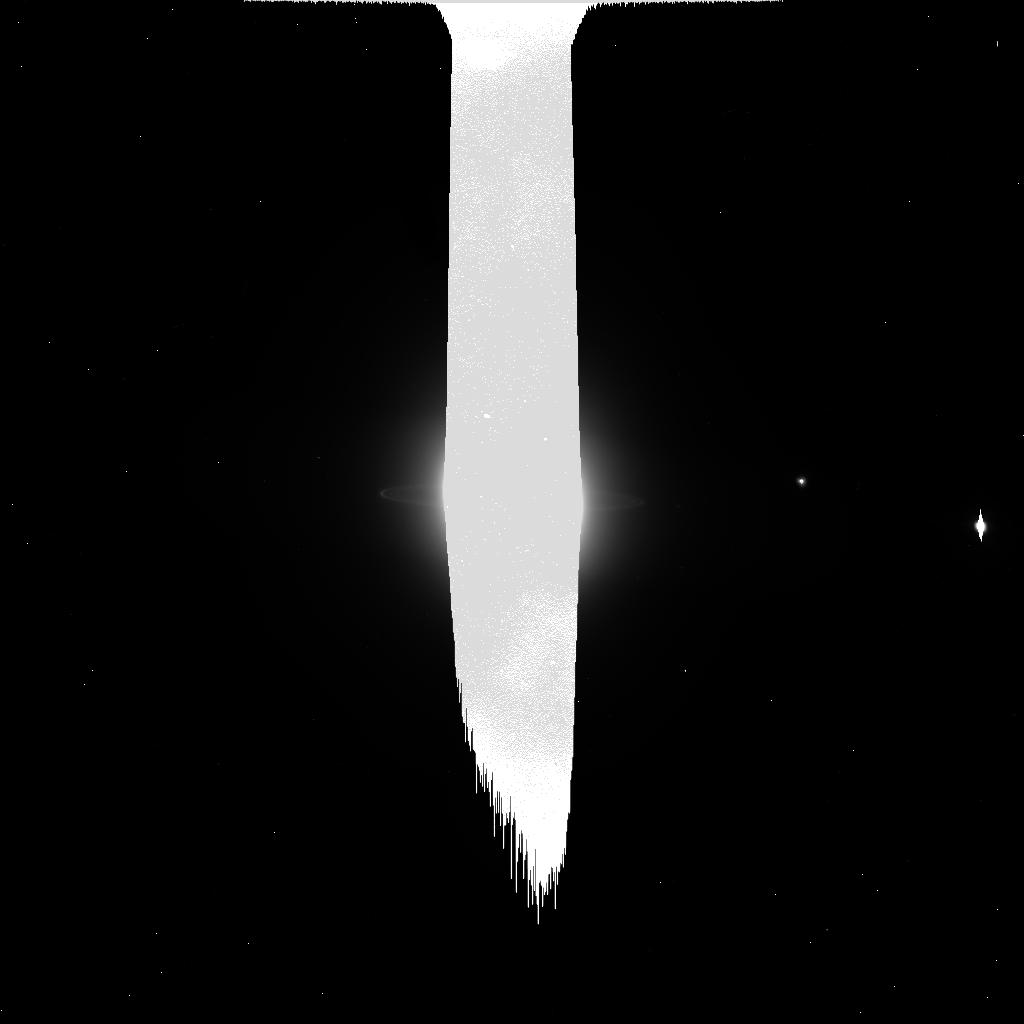
Target: URANUS-NO-MOONS-NEARBY. Instrument: ACS/HRC. Filter: CLEAR1S. Exposure: 4 min. Observation ID: j9ng45fwq

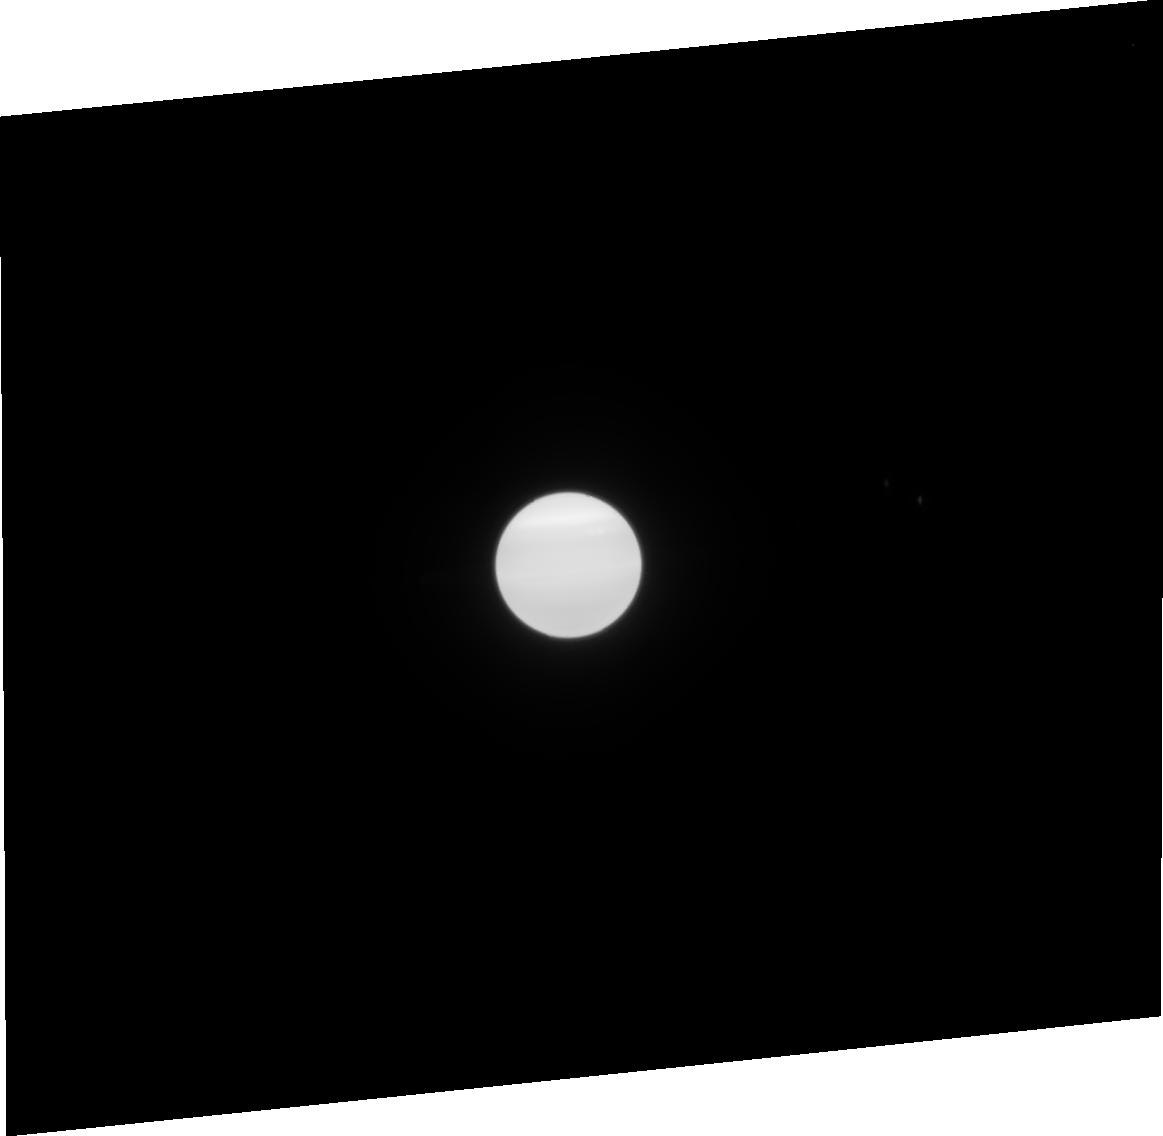
Target: URANUS-WITH-MAB. Instrument: ACS/HRC. Filter: F814W. Exposure: 2 min. Observation ID: j9ng41030

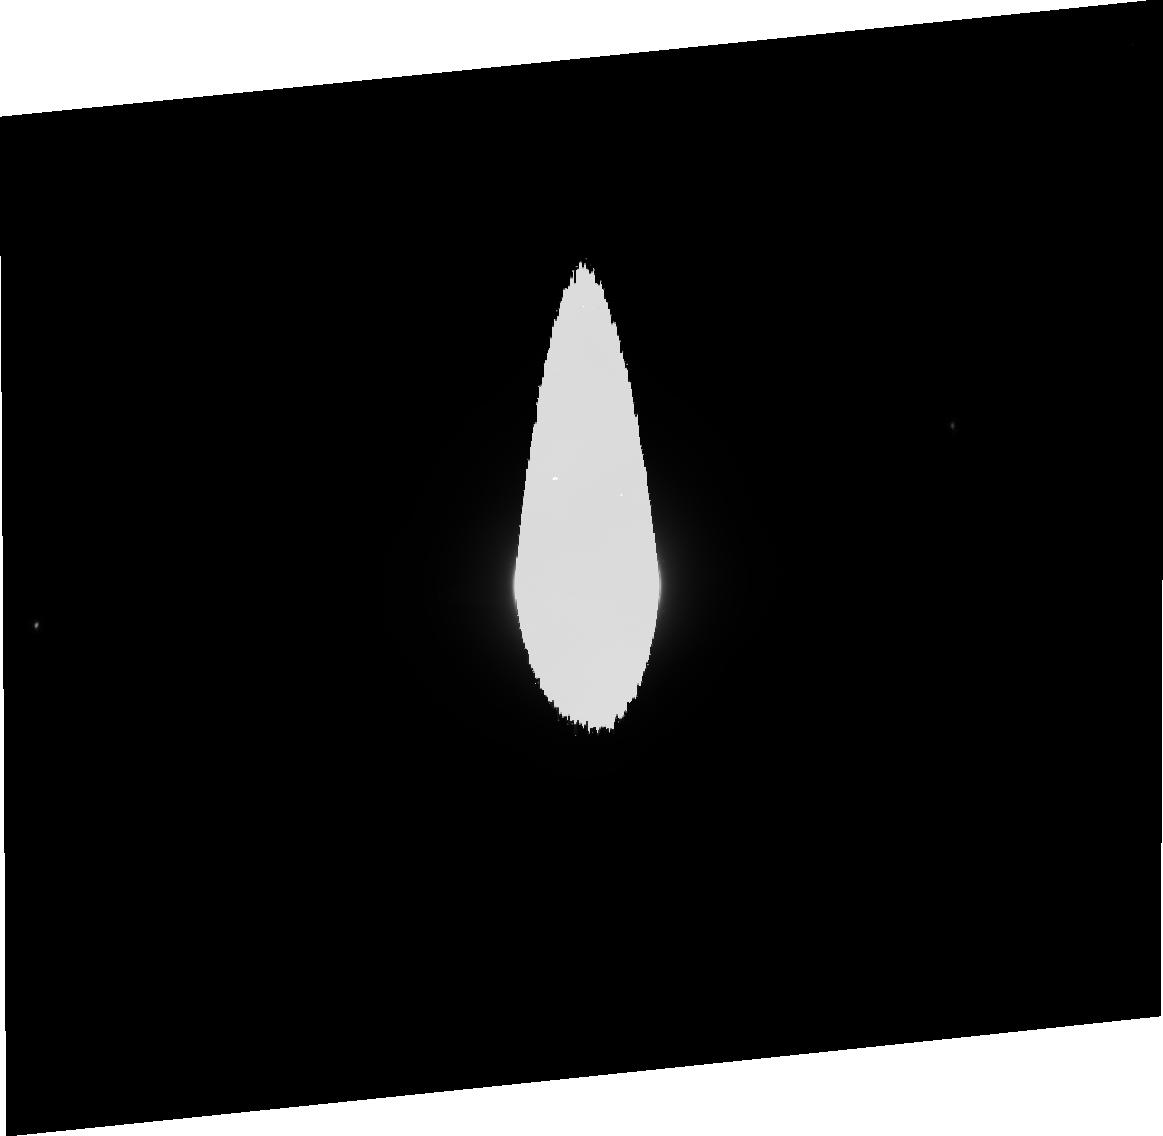
Target: URANUS-WITH-MAB. Instrument: ACS/HRC. Filter: F475W. Exposure: 4 min. Observation ID: j9ng42010

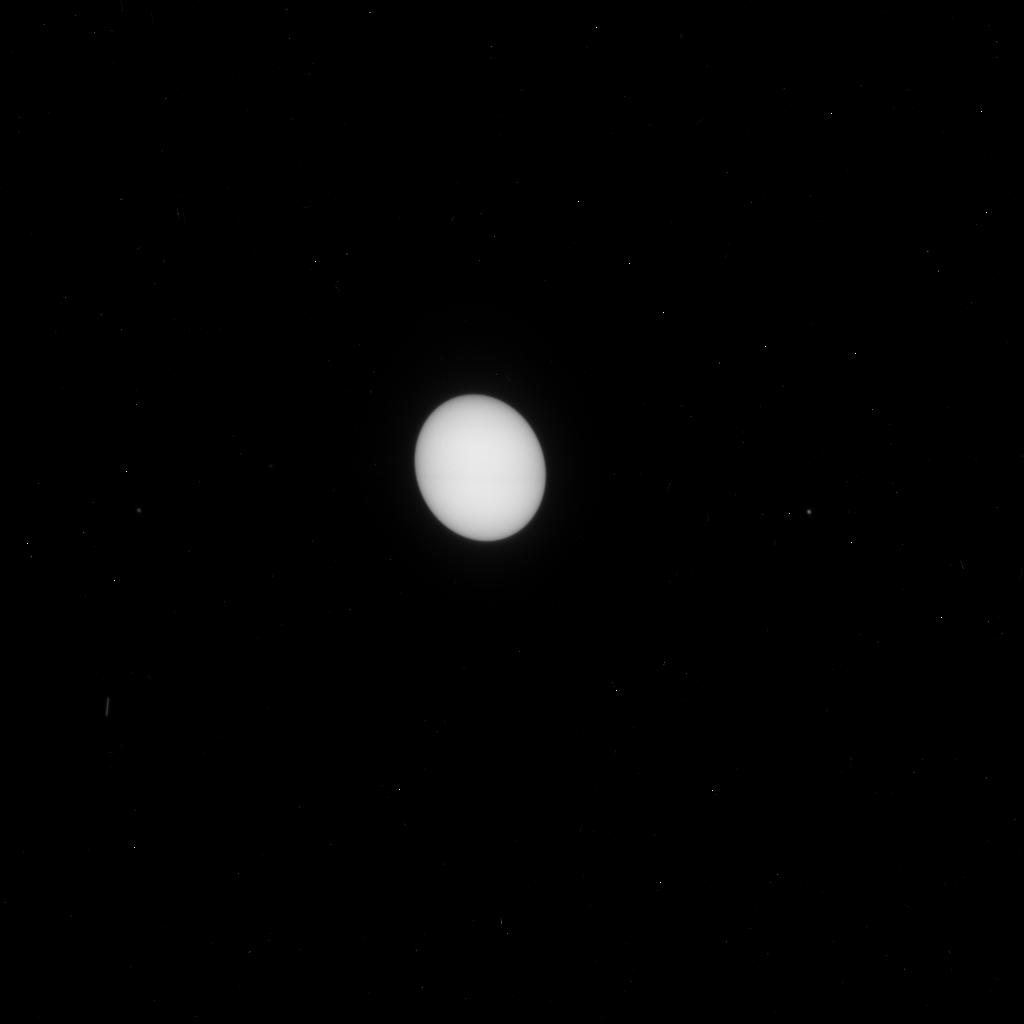
Target: URANUS-NO-MOONS-NEARBY. Instrument: ACS/HRC. Filter: F330W. Exposure: 4 min. Observation ID: j9ng43knq

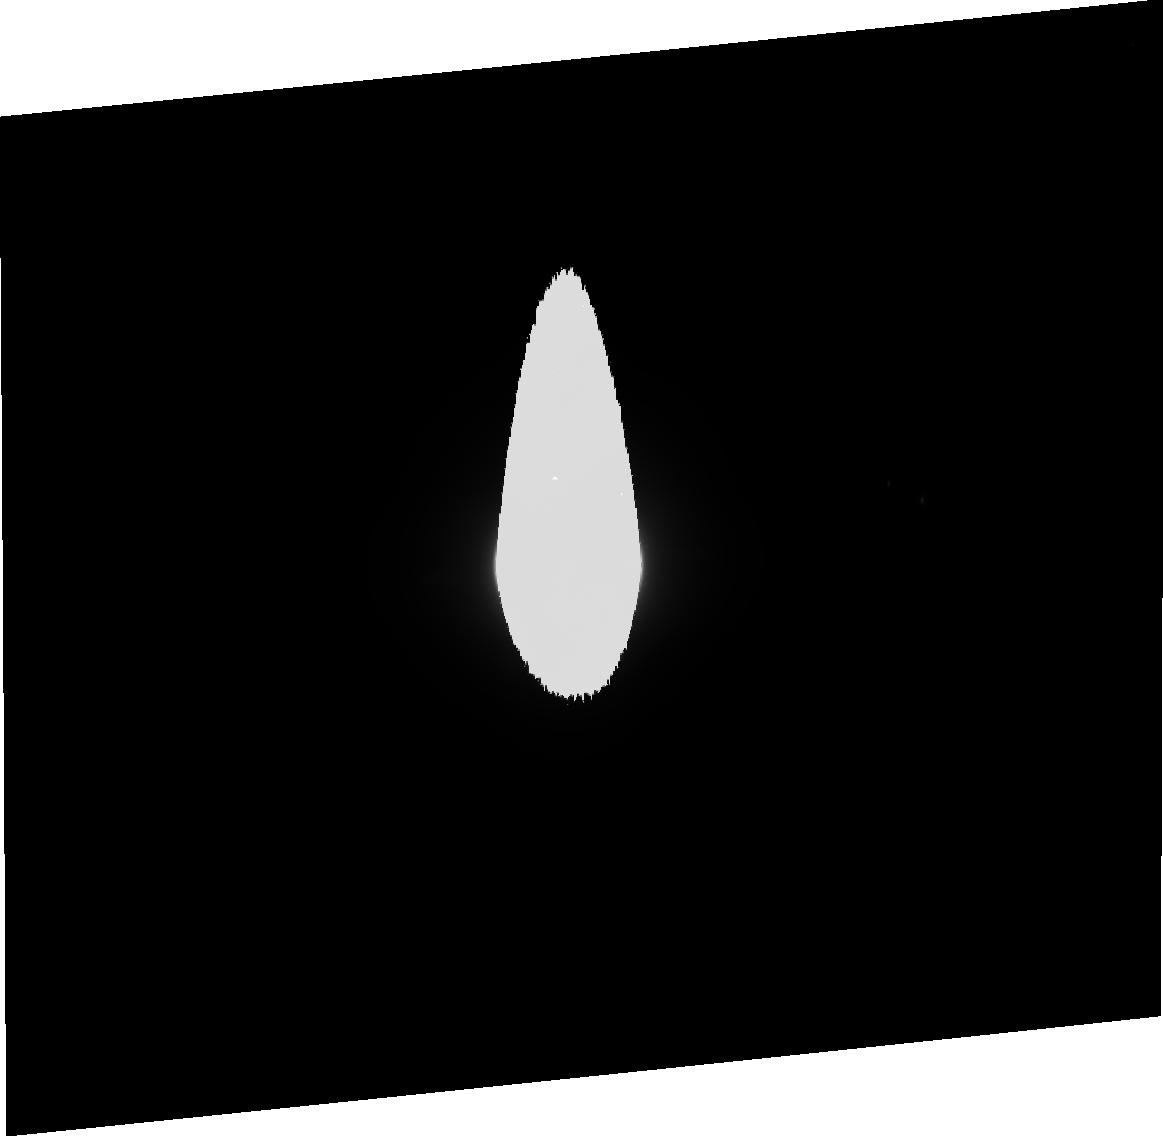
Target: URANUS-WITH-MAB. Instrument: ACS/HRC. Filter: F606W. Exposure: 3 min. Observation ID: j9ng41020

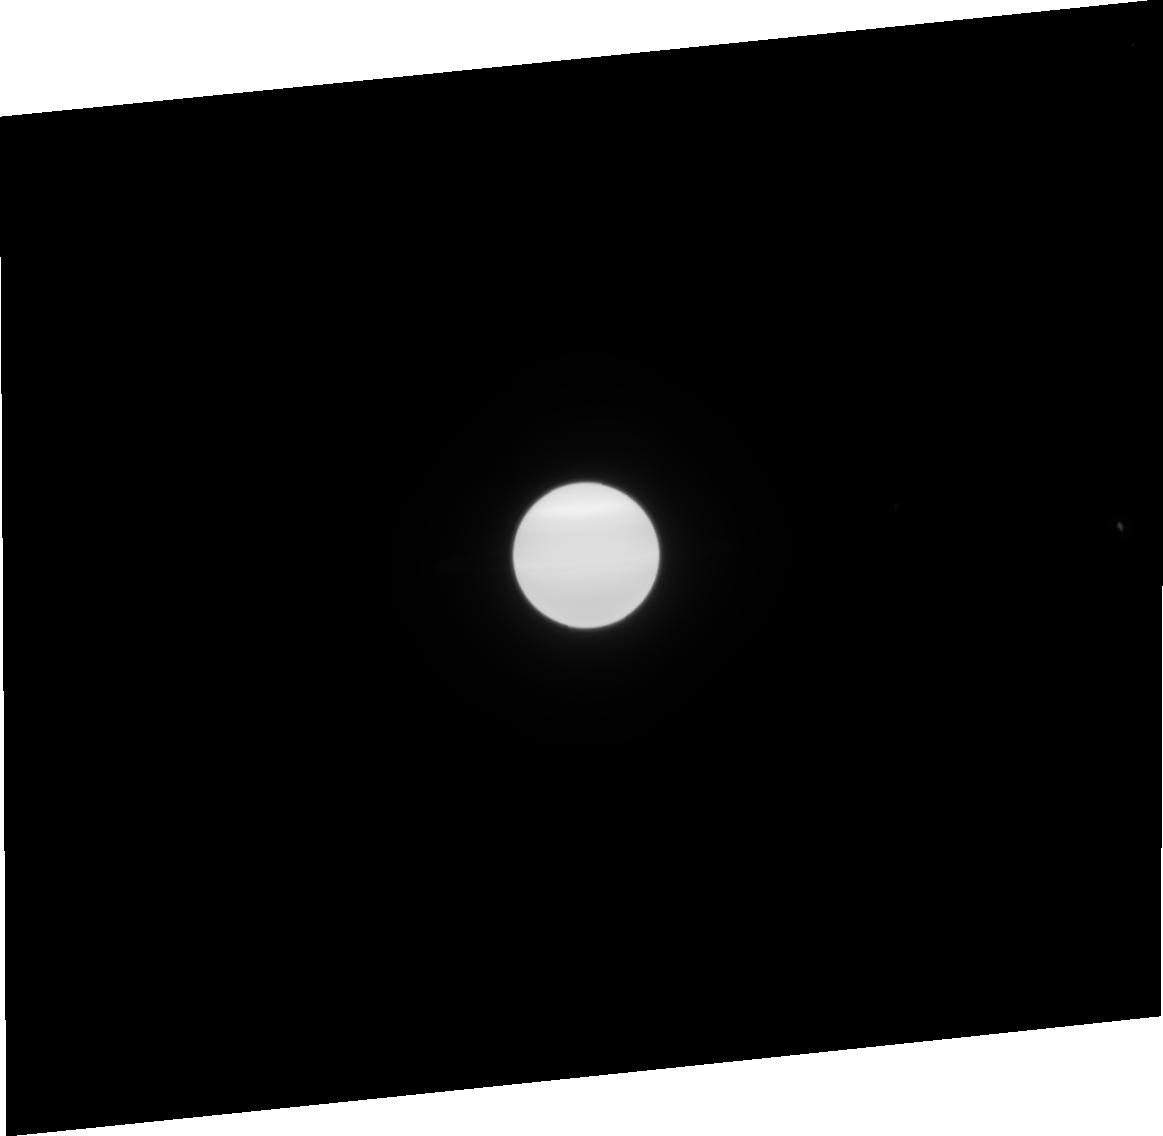
Target: URANUS-NO-MOONS-NEARBY. Instrument: ACS/HRC. Filter: F814W. Exposure: 2 min. Observation ID: j9ng45030

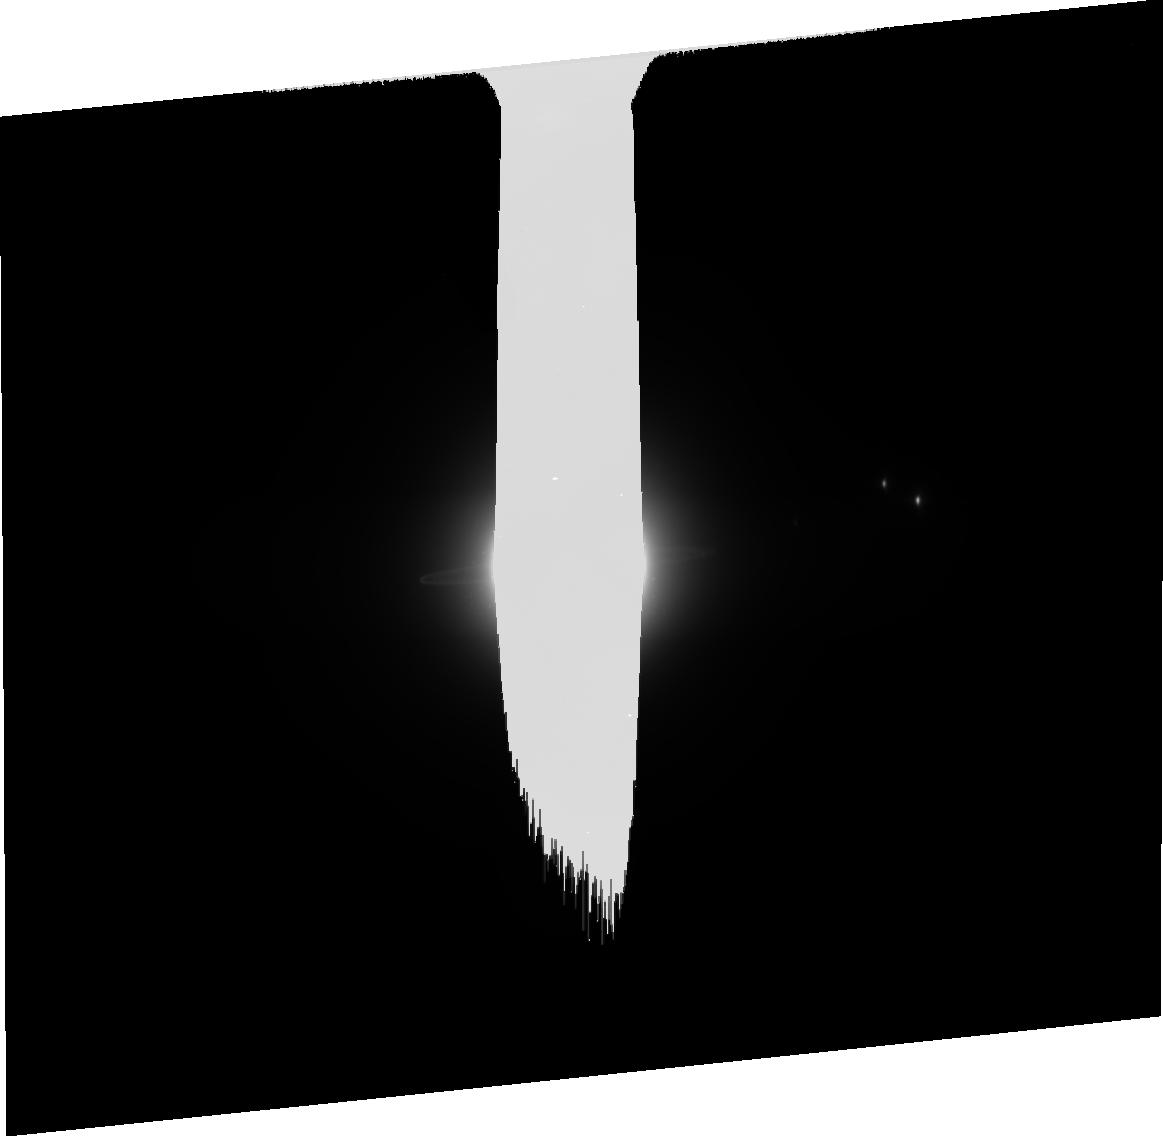
Target: URANUS-WITH-MAB. Instrument: ACS/HRC. Filter: CLEAR1S. Exposure: 8 min. Observation ID: j9ng41040

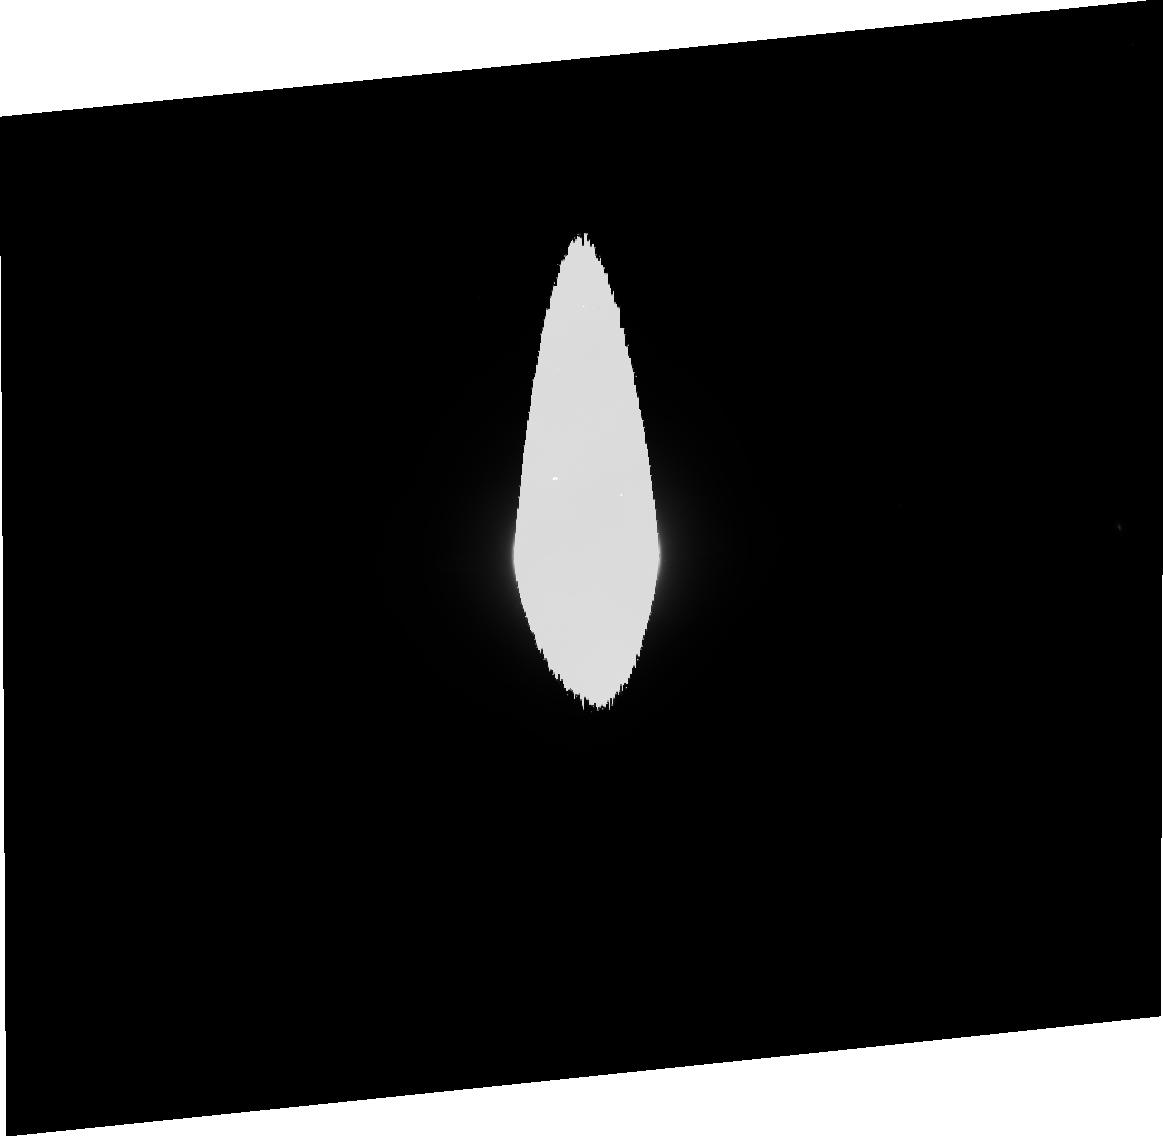
Target: URANUS-NO-MOONS-NEARBY. Instrument: ACS/HRC. Filter: F475W. Exposure: 4 min. Observation ID: j9ng45010

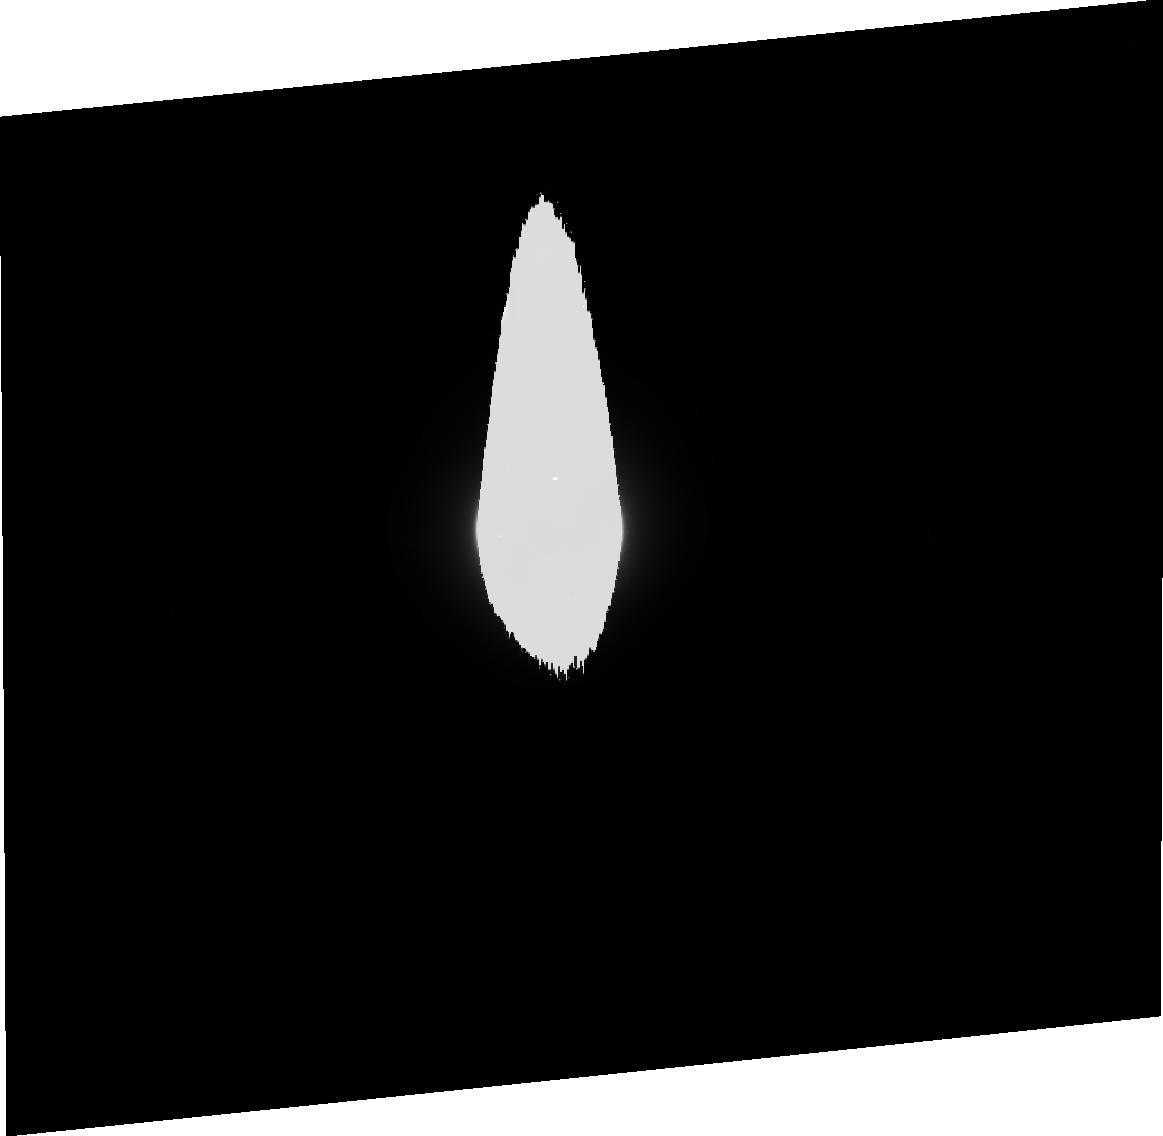
Target: URANUS-NO-MOONS-NEARBY. Instrument: ACS/HRC. Filter: F475W. Exposure: 4 min. Observation ID: j9ng43010

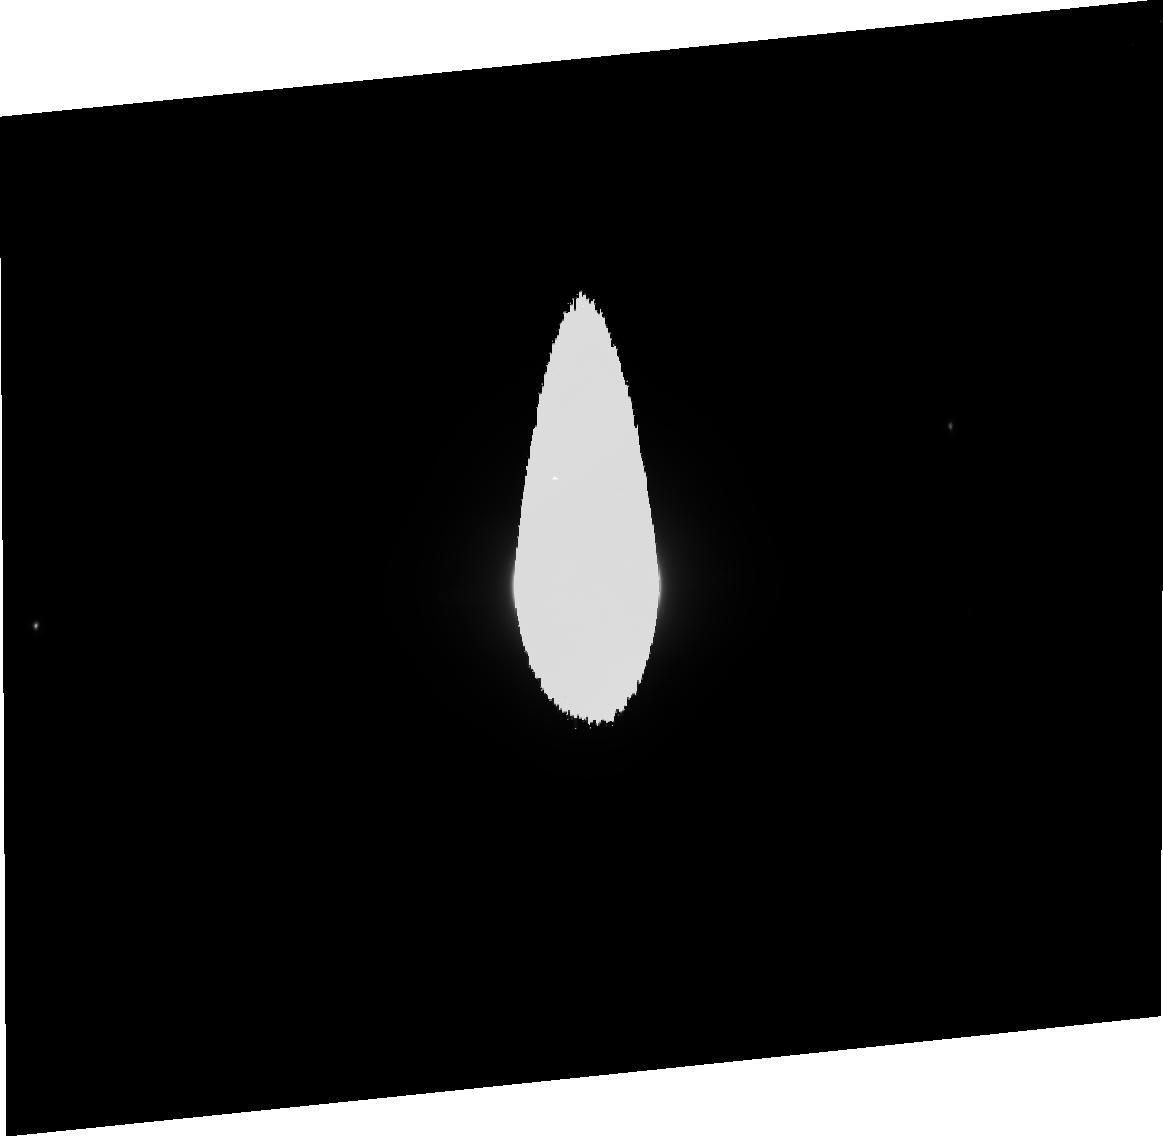
Target: URANUS-WITH-MAB. Instrument: ACS/HRC. Filter: F606W. Exposure: 3 min. Observation ID: j9ng42020

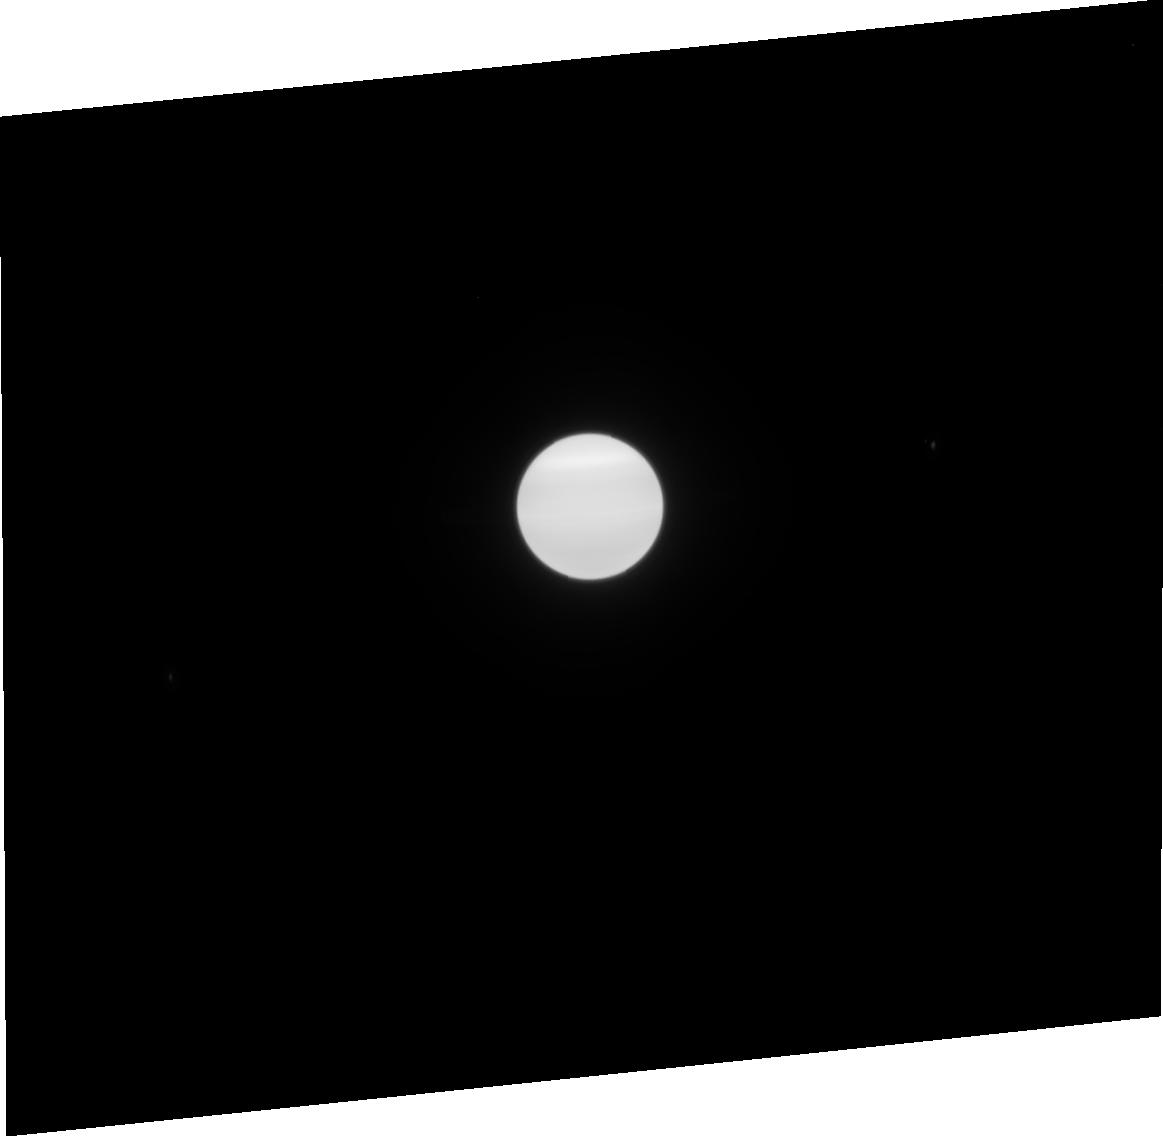
Target: URANUS-NO-MOONS-NEARBY. Instrument: ACS/HRC. Filter: F814W. Exposure: 2 min. Observation ID: j9ng44030

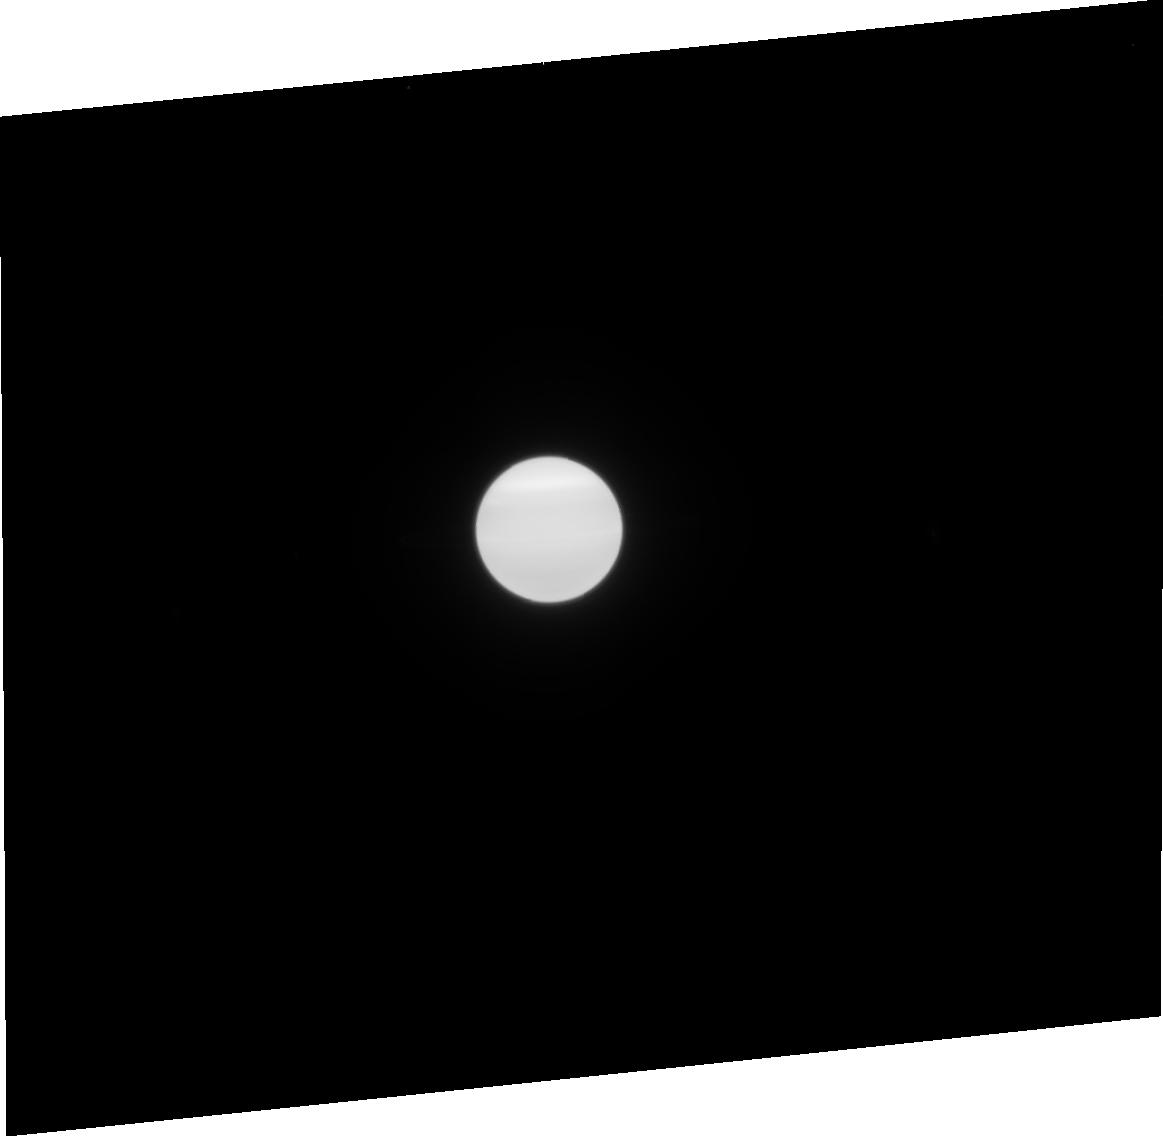
Target: URANUS-NO-MOONS-NEARBY. Instrument: ACS/HRC. Filter: F814W. Exposure: 2 min. Observation ID: j9ng43030

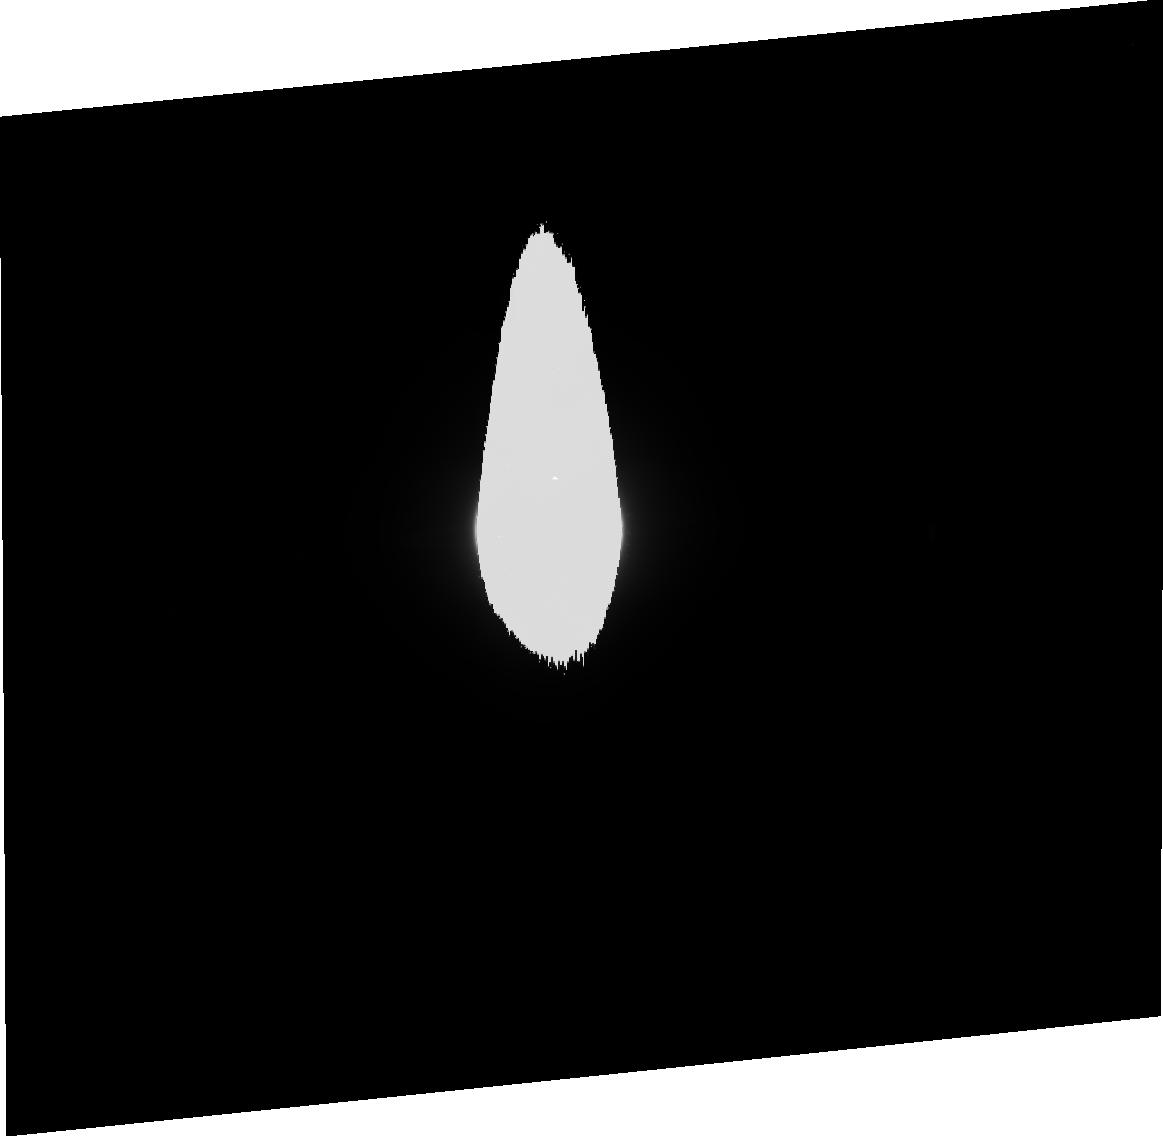
Target: URANUS-NO-MOONS-NEARBY. Instrument: ACS/HRC. Filter: F606W. Exposure: 3 min. Observation ID: j9ng43020

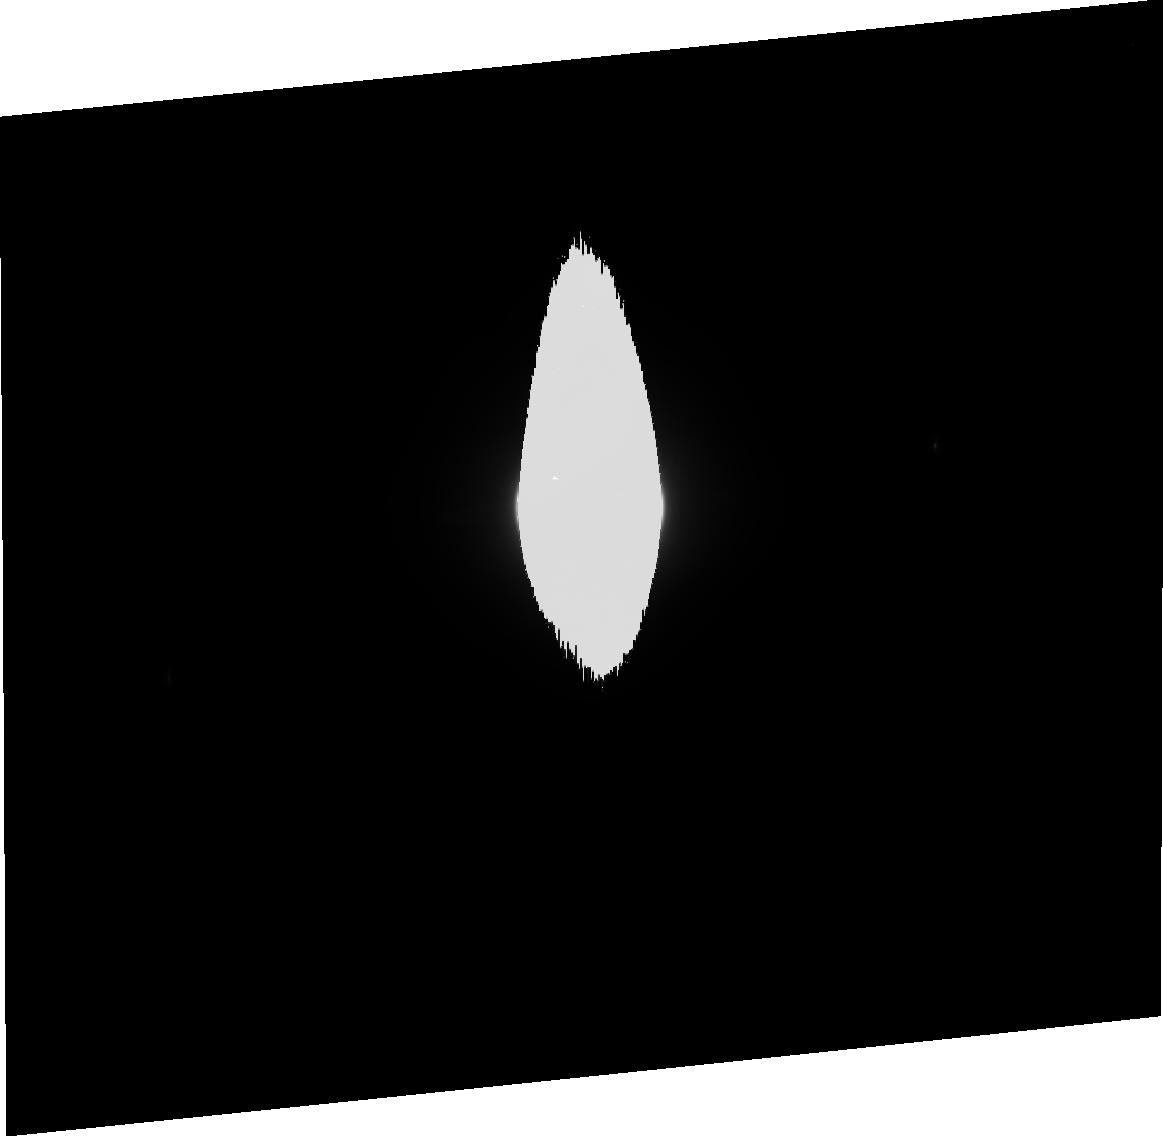
Target: URANUS-NO-MOONS-NEARBY. Instrument: ACS/HRC. Filter: F606W. Exposure: 3 min. Observation ID: j9ng44020

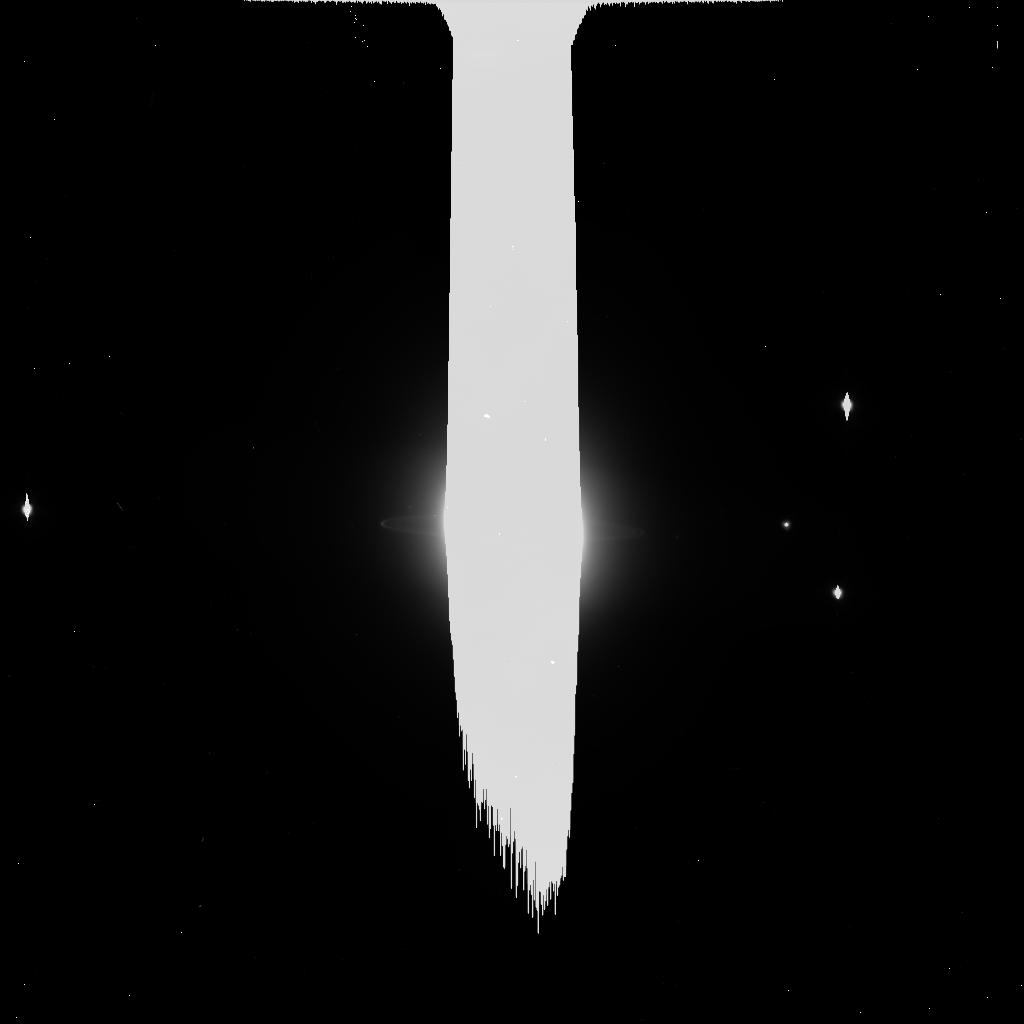
Target: URANUS-WITH-MAB. Instrument: ACS/HRC. Filter: CLEAR1S. Exposure: 4 min. Observation ID: j9ng42ebq

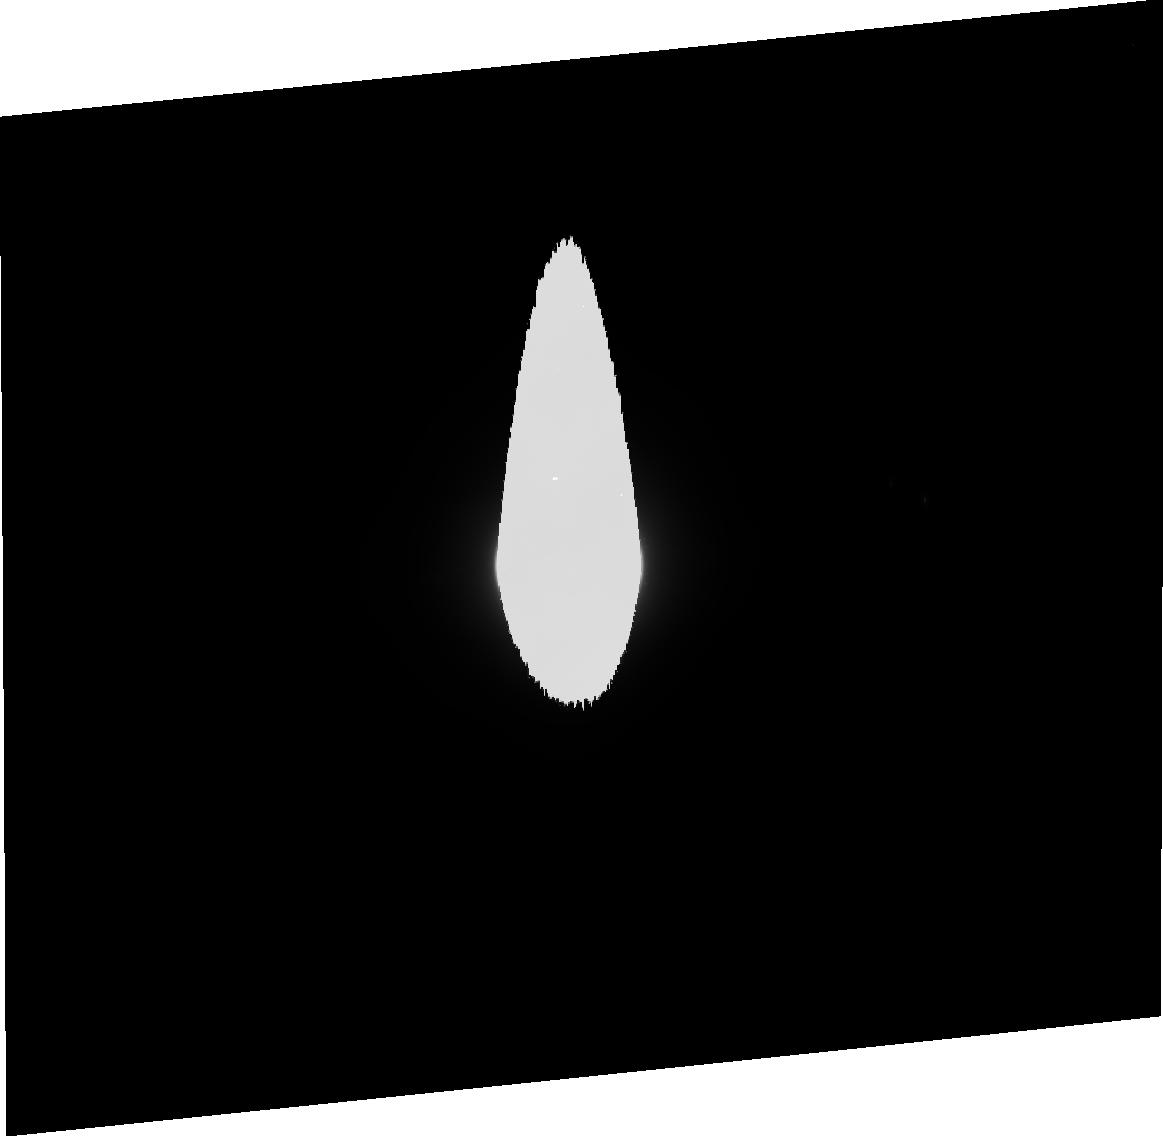
Target: URANUS-WITH-MAB. Instrument: ACS/HRC. Filter: F475W. Exposure: 4 min. Observation ID: j9ng41010

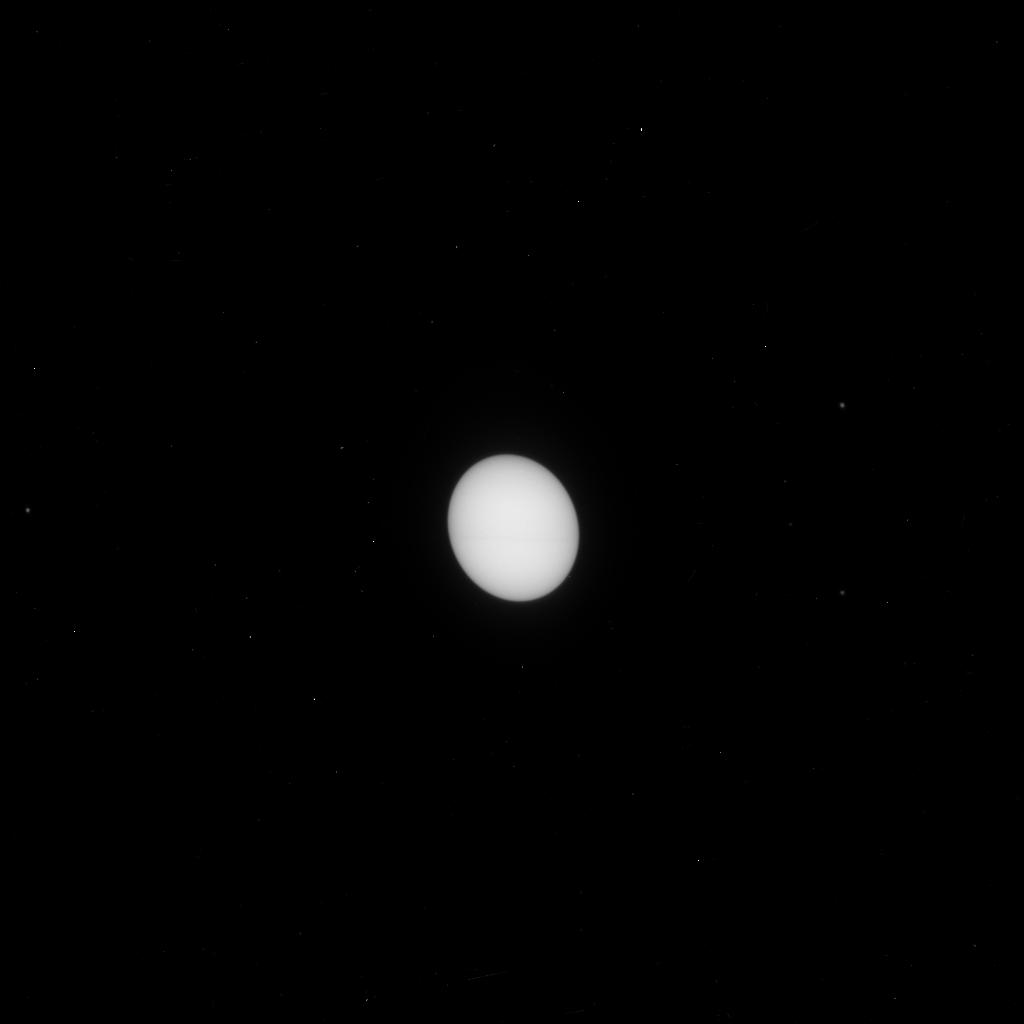
Target: URANUS-WITH-MAB. Instrument: ACS/HRC. Filter: F330W. Exposure: 4 min. Observation ID: j9ng42eeq

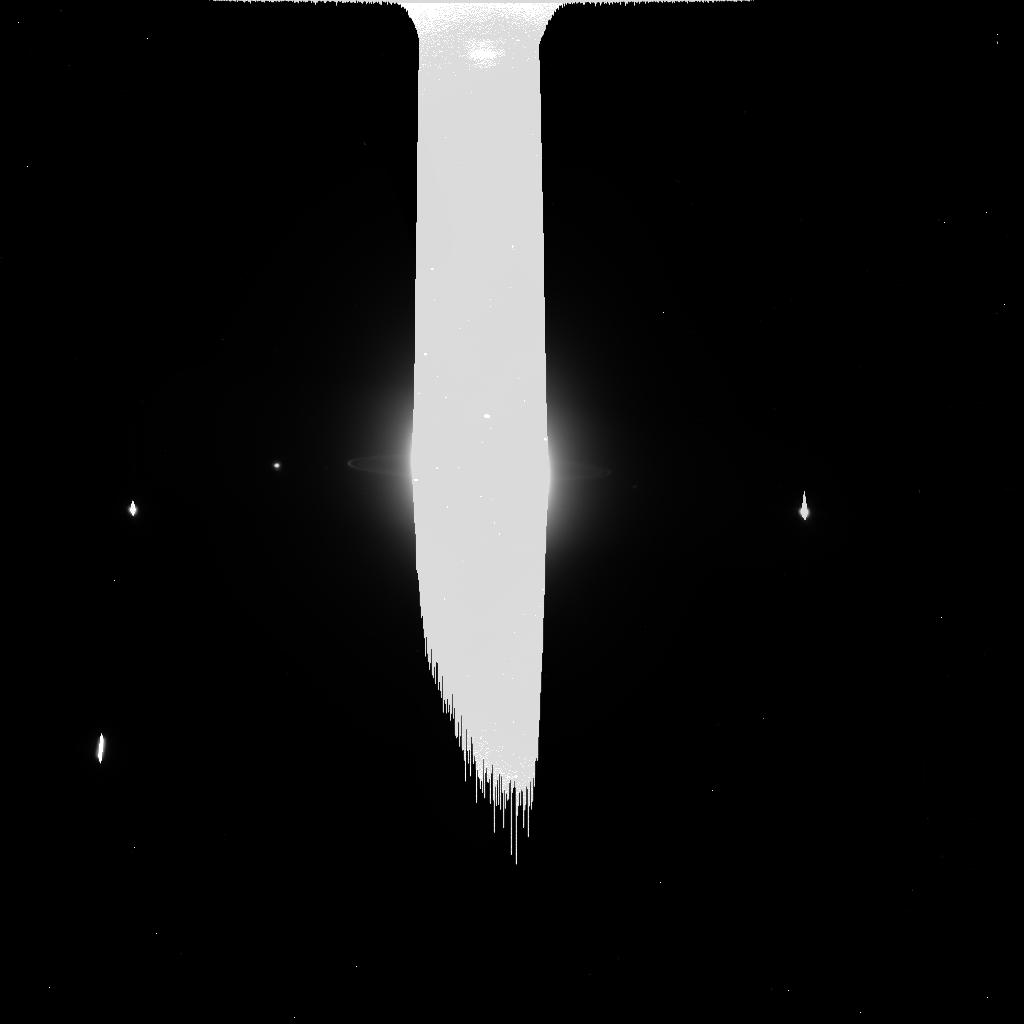
Target: URANUS-NO-MOONS-NEARBY. Instrument: ACS/HRC. Filter: CLEAR1S. Exposure: 4 min. Observation ID: j9ng43kkq

The Ring Plane Crossings of Uranus in 2007 (PI: Showalter, Mark R.)

The rings of Uranus turn edge-on to Earth in May and August 2007. In between, we will have a rare opportunity to see the unlit face of the rings. With the nine optically thick rings essentialy invisible, we will observe features and phenomena that are normally lost in their glare. We will use this opportunity to search thoroughly for the embedded "shepherd" moons long believed to confine the edges of the rings, setting a mass limit roughly 10 times smaller than that of the smallest shepherd currently known, Cordelia. We will measure the vertical thicknesses of the rings and study the faint dust belts only known to exist from a single Voyager image. We will also study the colors of the newly-discovered faint, outer rings; recent evidence suggests that one ring is red and the other blue, implying that each ring is dominated by a different set of physical processes. We will employ near-edge-on photometry from 2006 and 2007 to derive the particle filling factor within the rings, to observe how ring epsilon responds to the "traffic jam" as particles pass through its narrowest point, and to test the latest models for preserving eccentricities and apse alignment within the rings. Moreover, this data set will allow us to continue monitoring the motions of the inner moons, which have been found to show possibly chaotic orbital variations; by nearly doubling the time span of the existing ACS astrometry, the details of the variations will become much clearer.